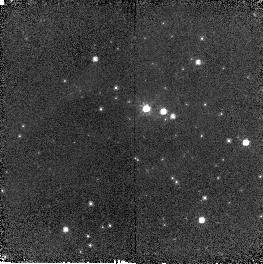
Target: OGLE-2005-SMC-1
Instrument: NICMOS/NIC2
Filter: F110W
Exposure: 6 min
Observation ID: n9d001030

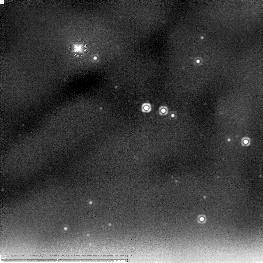
Target: OGLE-2005-SMC-1
Instrument: NICMOS/NIC2
Filter: F205W
Exposure: 11 min
Observation ID: n9d001010

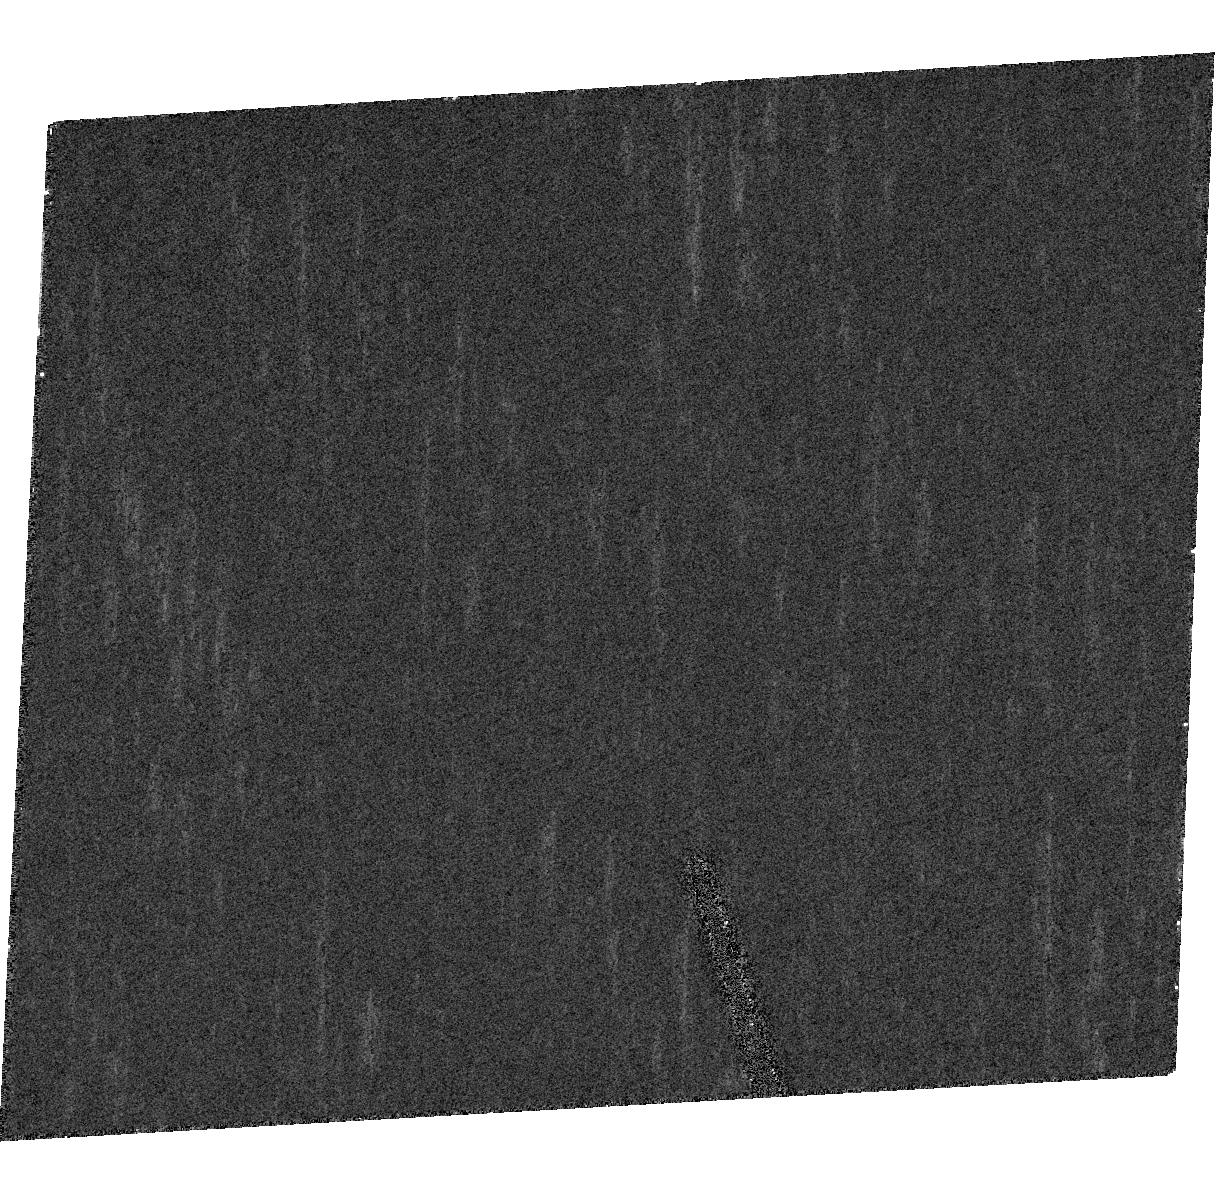
Target: OGLE-2005-SMC-1
Instrument: ACS/HRC
Filter: F555W
Exposure: 5 min
Observation ID: hst_10544_03_acs_hrc_f555w_j9d003

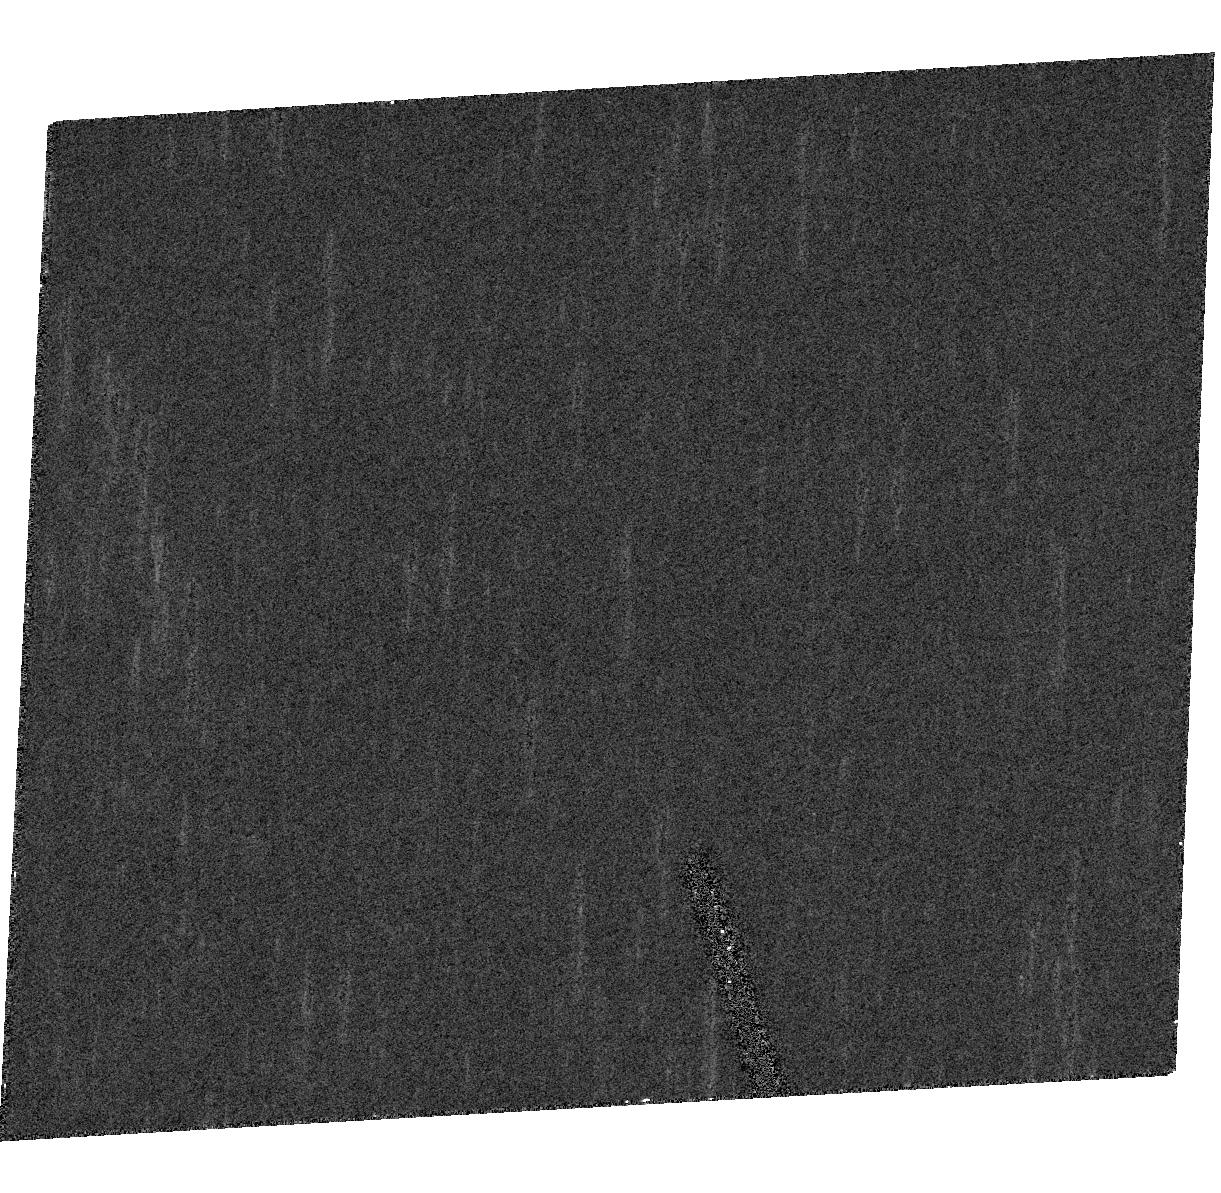
Target: OGLE-2005-SMC-1
Instrument: ACS/HRC
Filter: F814W
Exposure: 3 min
Observation ID: hst_10544_03_acs_hrc_f814w_j9d003

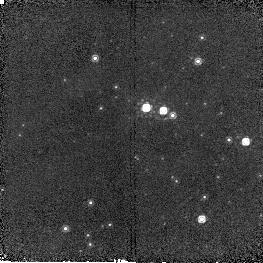
Target: OGLE-2005-SMC-1
Instrument: NICMOS/NIC2
Filter: F160W
Exposure: 6 min
Observation ID: n9d001020

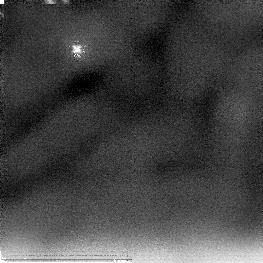
Target: OGLE-2005-SMC-1
Instrument: NICMOS/NIC2
Filter: F205W
Exposure: 11 min
Observation ID: n9d004010

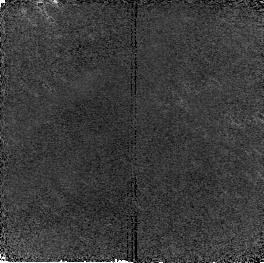
Target: OGLE-2005-SMC-1
Instrument: NICMOS/NIC2
Filter: F110W
Exposure: 6 min
Observation ID: n9d004030

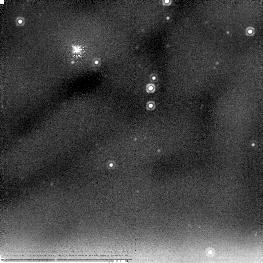
Target: OGLE-2005-SMC-1
Instrument: NICMOS/NIC2
Filter: F205W
Exposure: 11 min
Observation ID: n9d014010

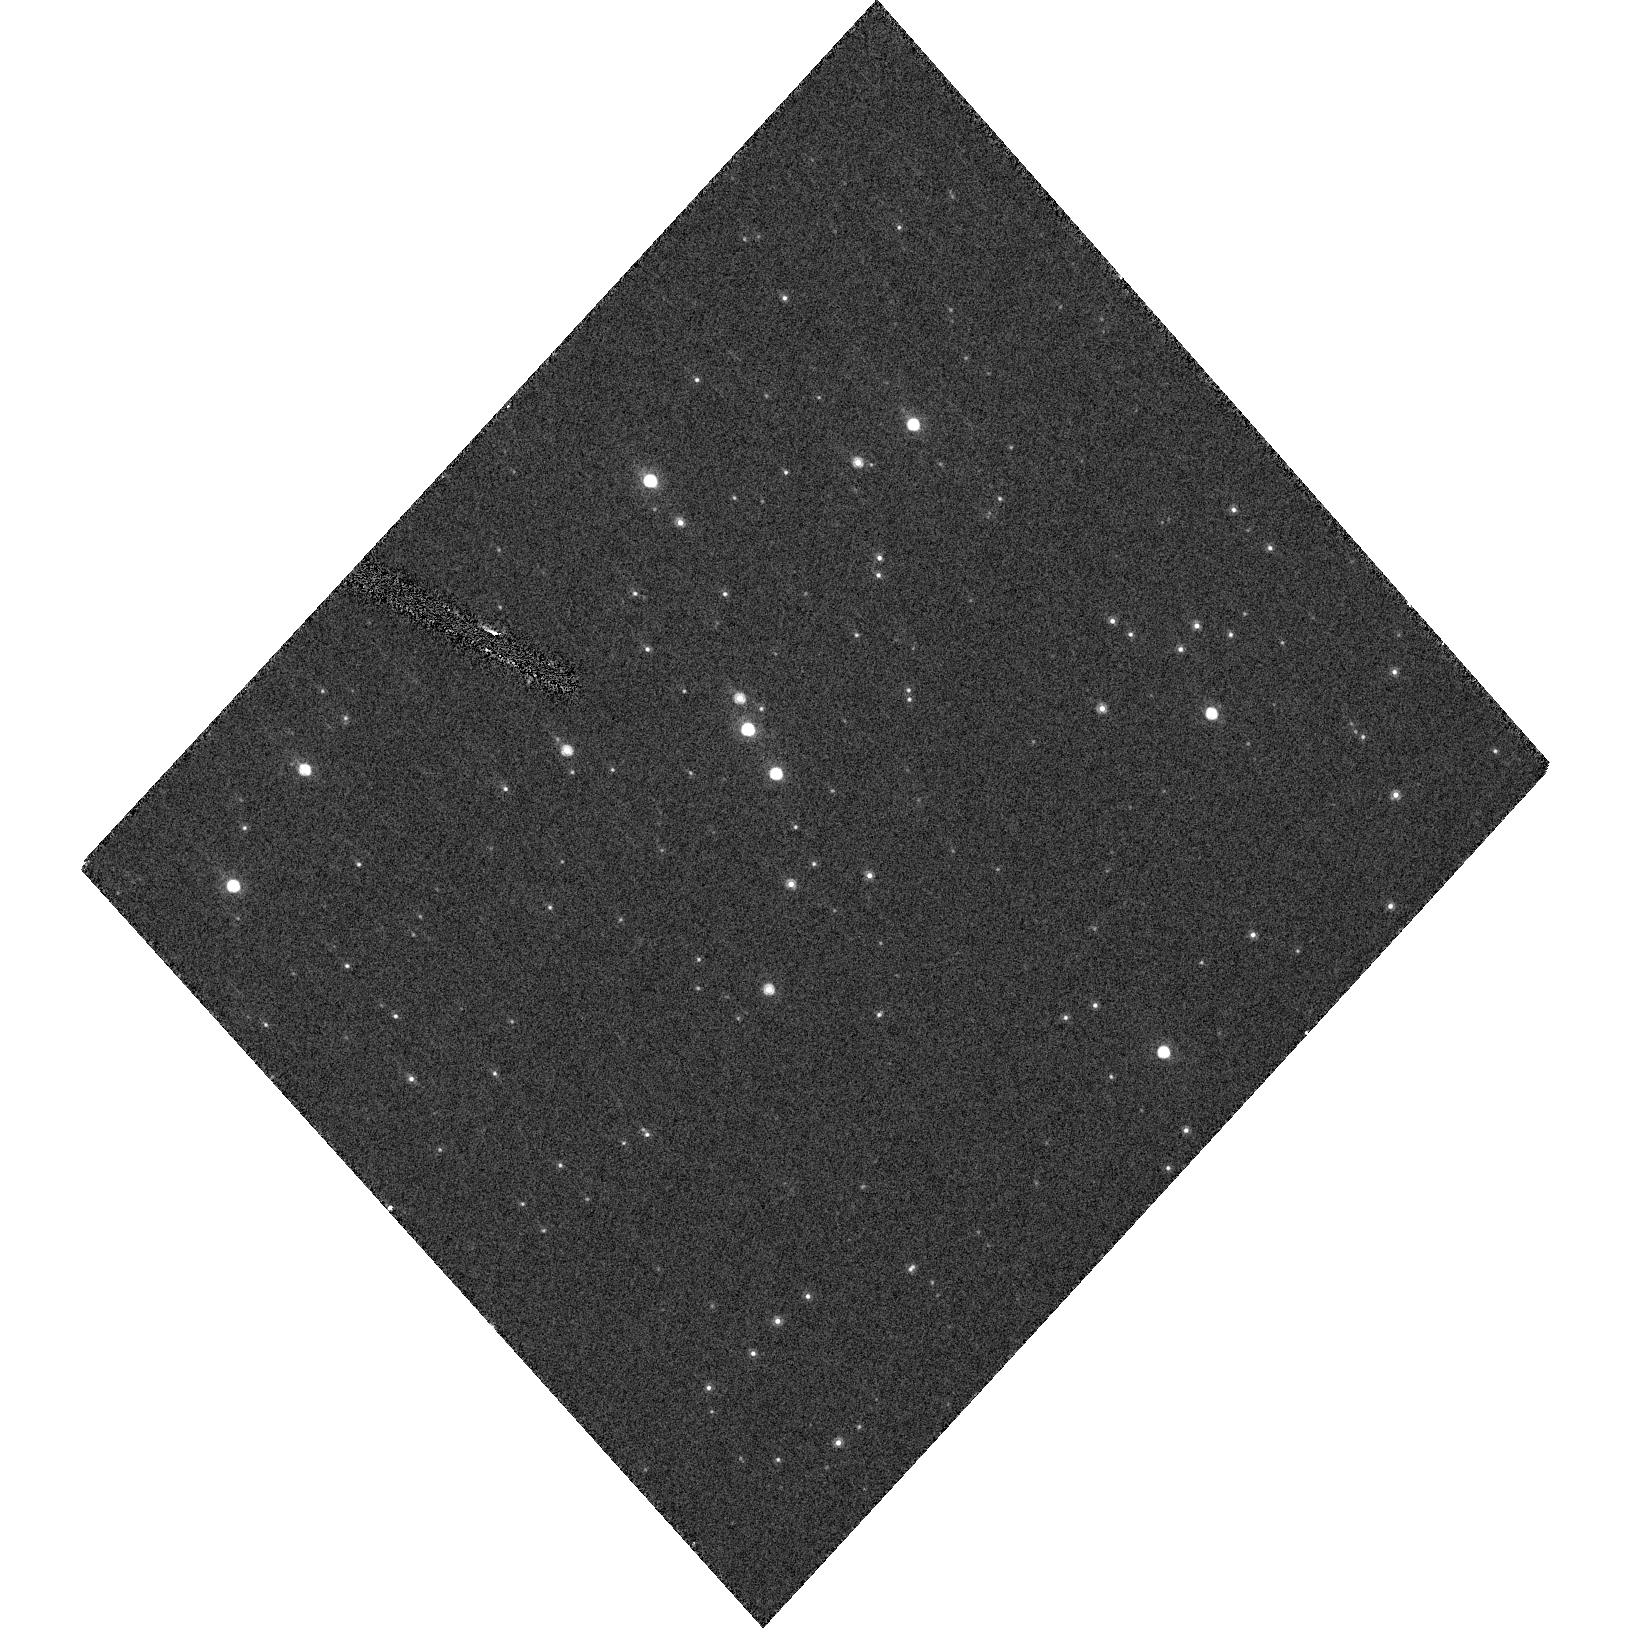
Target: OGLE-2005-SMC-1
Instrument: ACS/HRC
Filter: F814W
Exposure: 3 min
Observation ID: hst_10544_05_acs_hrc_f814w_j9d005

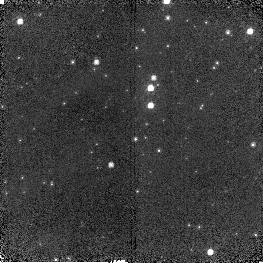
Target: OGLE-2005-SMC-1
Instrument: NICMOS/NIC2
Filter: F110W
Exposure: 6 min
Observation ID: n9d014030

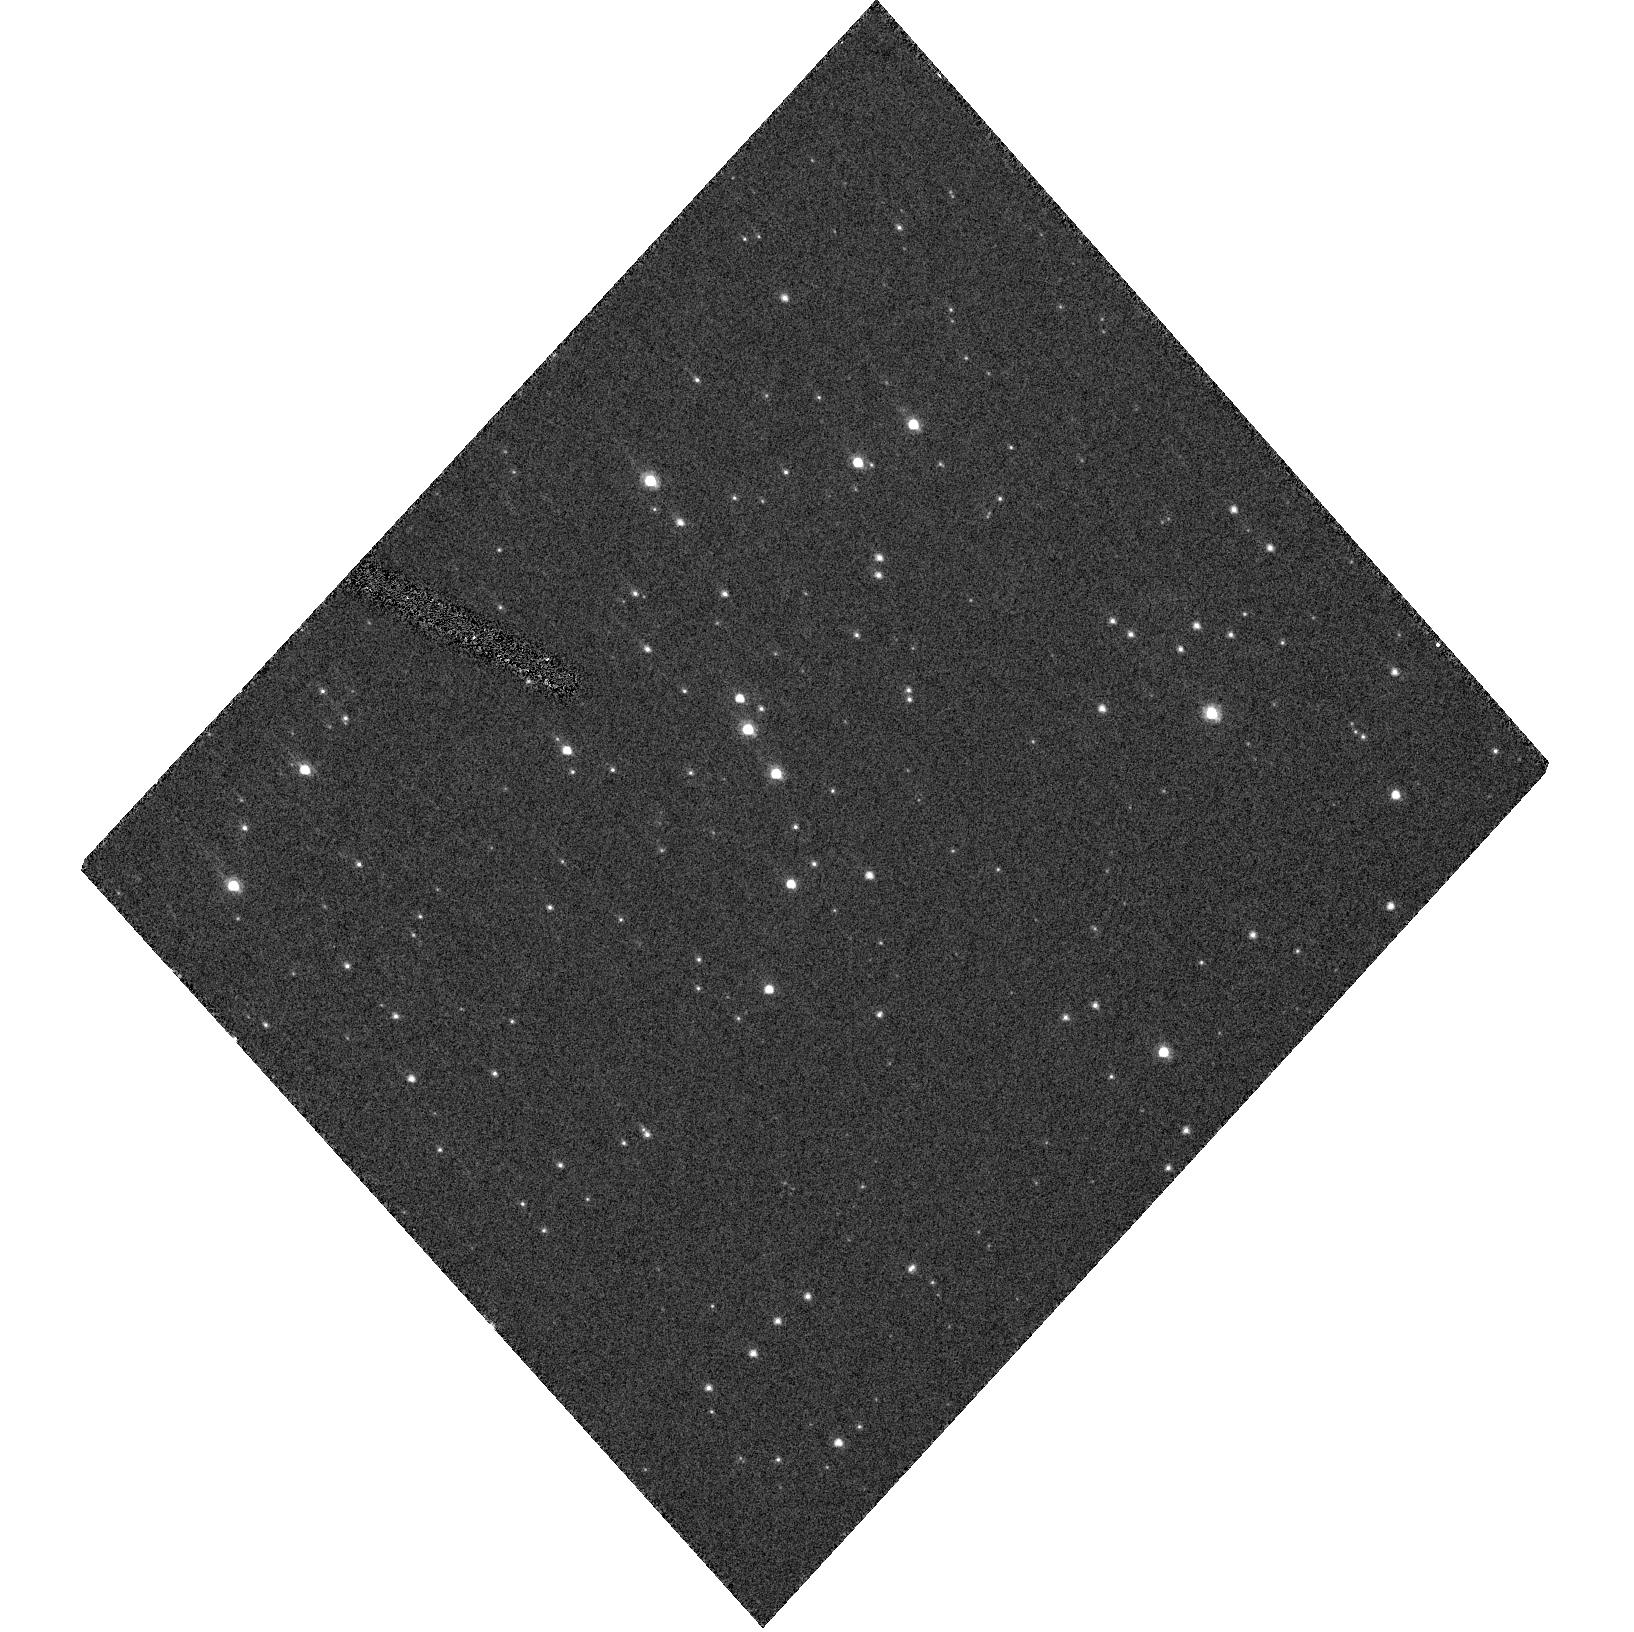
Target: OGLE-2005-SMC-1
Instrument: ACS/HRC
Filter: F555W
Exposure: 5 min
Observation ID: hst_10544_05_acs_hrc_f555w_j9d005

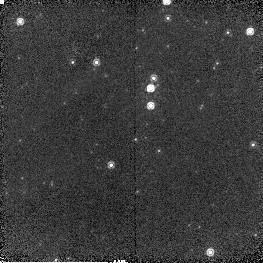
Target: OGLE-2005-SMC-1
Instrument: NICMOS/NIC2
Filter: F160W
Exposure: 6 min
Observation ID: n9d014020

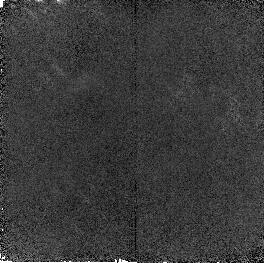
Target: OGLE-2005-SMC-1
Instrument: NICMOS/NIC2
Filter: F160W
Exposure: 6 min
Observation ID: n9d004020

Resovled Images of LMC Microlensing Events Observed by a Telescope at 2 AU from Earth (PI: Bennett, David P.)

The identity of the lens objects for most of the LMC microlensing events seen by the MACHO Project is unknown. The most popular explanations include a previously unknown population of old, cool white dwarfs in the Galactic halo or in a very thick disk, or a variation standard LMC models that would allow most events to be caused by faint LMC stars. This uncertainty exists because it is usually impossible to determine the lens distance from the observable features of a microlensing event. Distance estimates can be obtained by measuring the microlensing parallax effect with simultaneous observations of the events from Earth and from a small (~30cm) telescope located 1-2 AU from the Earth. Such a telescope has just been launched: the High Resolution Instrument on the flyby spacecraft of the Deep Impact (DI) Mission. This telescope has been placed in an ideal orbit for LMC microlensing parallax measurements, and the telescope will be at a distance of >1 AU from Earth when the DI prime mission ends this August. Our group plans to take advantage of this fortuitous circumstance and propose a "new science" extended mission for the DI flyby spacecraft to resolve the LMC microlensing puzzle with microlensing parallax observaions. This project is compatible with the DI Science Teams extended mission plans to visit a 2nd comet, and our extended mission proposal to NASA will be written in collaboration with the Deep Impact Science team. A crucial feature of these proposed microlensing parallax measurements is the determination of the absolute brightness of the source stars, which can only be resolved with HST images. The source star brightness must be measured over the entire sensitivity range of the Deep Impact High Resolution Instrument clear filter: 300-1000nm. We therefore request UBVriz HST images to resolve the blending of the microlensed LMC source stars observed by the Deep Impact 30cm telescope.